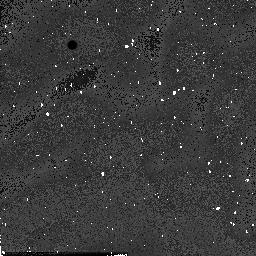
Target: field at RA 334.320°, Dec 0.139°. Instrument: NICMOS/NIC2. Filter: F160W. Exposure: 1 min. Observation ID: n54b16040

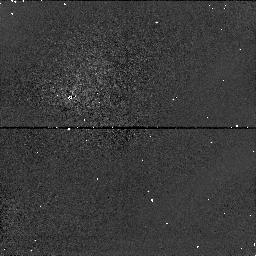
Target: field at RA 357.068°, Dec 0.850°. Instrument: NICMOS/NIC1. Filter: F110W. Exposure: 2 min. Observation ID: n54b1a070

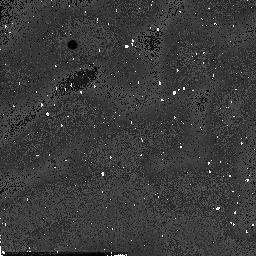
Target: field at RA 357.066°, Dec 0.839°. Instrument: NICMOS/NIC2. Filter: F160W. Exposure: 1 min. Observation ID: n54b11040

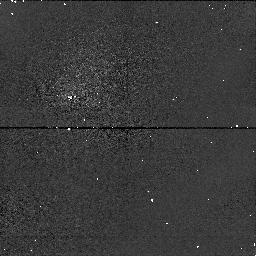
Target: field at RA 169.129°, Dec 42.939°. Instrument: NICMOS/NIC1. Filter: F110W. Exposure: 2 min. Observation ID: n54b36070

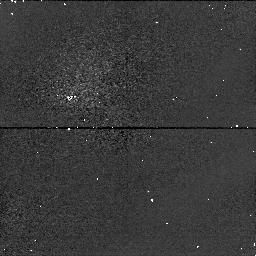
Target: field at RA 185.168°, Dec 29.276°. Instrument: NICMOS/NIC1. Filter: F110W. Exposure: 2 min. Observation ID: n54b02070

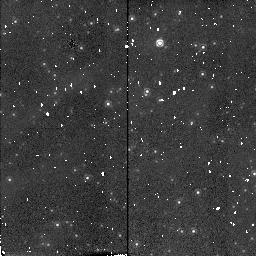
Target: field at RA 10.696°, Dec 41.034°. Instrument: NICMOS/NIC2. Filter: F160W. Exposure: 1 min. Observation ID: n54b0i080

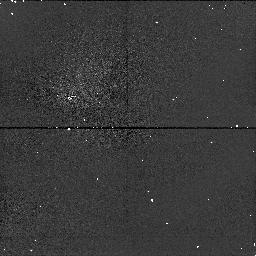
Target: field at RA 156.308°, Dec 47.159°. Instrument: NICMOS/NIC1. Filter: F110W. Exposure: 2 min. Observation ID: n54b0g0e0

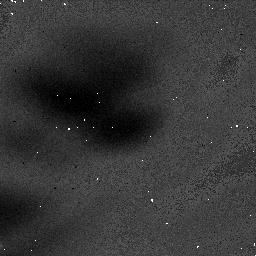
Target: field at RA 129.710°, Dec 67.484°. Instrument: NICMOS/NIC1. Filter: F160W. Exposure: 3 min. Observation ID: n54b33020

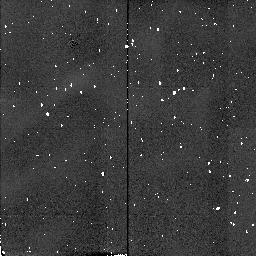
Target: field at RA 334.323°, Dec 0.139°. Instrument: NICMOS/NIC2. Filter: F160W. Exposure: 1 min. Observation ID: n54b17080

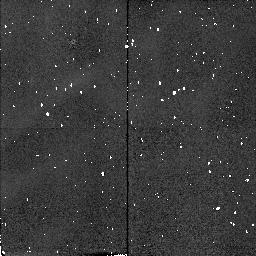
Target: field at RA 24.413°, Dec -24.643°. Instrument: NICMOS/NIC2. Filter: F160W. Exposure: 1 min. Observation ID: n54b0a080

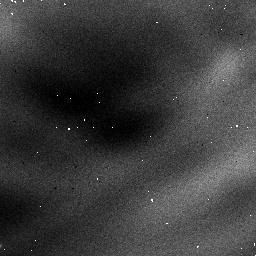
Target: field at RA 327.659°, Dec 28.783°. Instrument: NICMOS/NIC1. Filter: F110W. Exposure: 2 min. Observation ID: n54b2h0b0

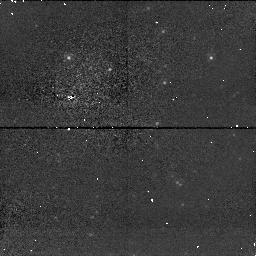
Target: field at RA 10.708°, Dec 41.036°. Instrument: NICMOS/NIC1. Filter: F110W. Exposure: 2 min. Observation ID: n54b0h0e0

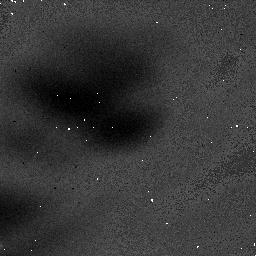
Target: field at RA 15.754°, Dec 13.170°. Instrument: NICMOS/NIC1. Filter: F160W. Exposure: 3 min. Observation ID: n54b2n020

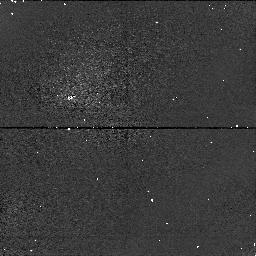
Target: field at RA 70.365°, Dec 25.359°. Instrument: NICMOS/NIC1. Filter: F110W. Exposure: 2 min. Observation ID: n54b3h070

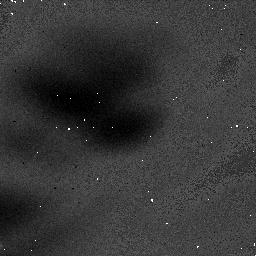
Target: field at RA 70.127°, Dec -68.281°. Instrument: NICMOS/NIC1. Filter: F160W. Exposure: 3 min. Observation ID: n54b05020

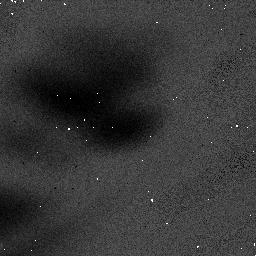
Target: field at RA 37.064°, Dec -1.379°. Instrument: NICMOS/NIC1. Filter: F110W. Exposure: 2 min. Observation ID: n54b4e010

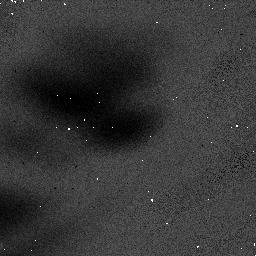
Target: field at RA 188.648°, Dec 2.781°. Instrument: NICMOS/NIC1. Filter: F110W. Exposure: 2 min. Observation ID: n54b2c010

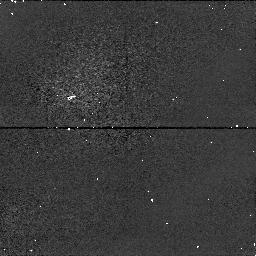
Target: field at RA 66.641°, Dec 26.237°. Instrument: NICMOS/NIC1. Filter: F110W. Exposure: 2 min. Observation ID: n54b2d070

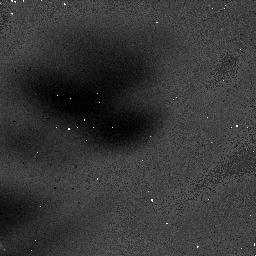
Target: field at RA 74.169°, Dec -3.706°. Instrument: NICMOS/NIC1. Filter: F160W. Exposure: 3 min. Observation ID: n54b42020

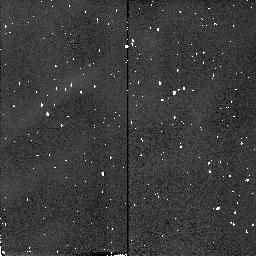
Target: field at RA 60.787°, Dec 26.157°. Instrument: NICMOS/NIC2. Filter: F160W. Exposure: 1 min. Observation ID: n54b2i080

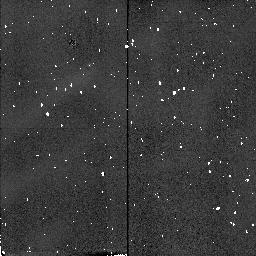
Target: field at RA 185.179°, Dec 29.276°. Instrument: NICMOS/NIC2. Filter: F160W. Exposure: 1 min. Observation ID: n54b01080

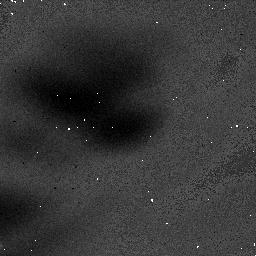
Target: field at RA 293.552°, Dec 30.432°. Instrument: NICMOS/NIC1. Filter: F160W. Exposure: 3 min. Observation ID: n54b47020

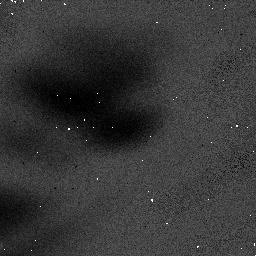
Target: field at RA 317.051°, Dec 49.492°. Instrument: NICMOS/NIC1. Filter: F110W. Exposure: 2 min. Observation ID: n54b3o010

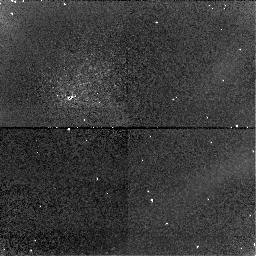
Target: field at RA 185.168°, Dec 29.276°. Instrument: NICMOS/NIC1. Filter: F160W. Exposure: 3 min. Observation ID: n54b04060

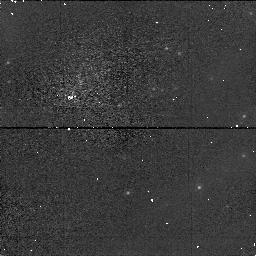
Target: field at RA 10.599°, Dec 40.812°. Instrument: NICMOS/NIC1. Filter: F110W. Exposure: 2 min. Observation ID: n54b0d070

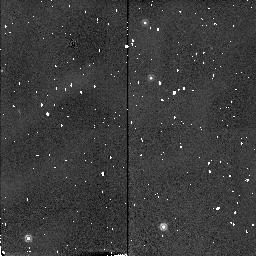
Target: field at RA 81.804°, Dec -67.606°. Instrument: NICMOS/NIC2. Filter: F160W. Exposure: 1 min. Observation ID: n54b43080

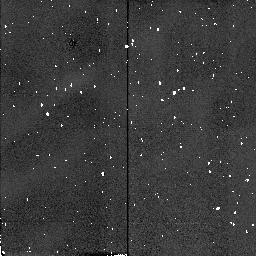
Target: field at RA 4.229°, Dec 15.672°. Instrument: NICMOS/NIC2. Filter: F160W. Exposure: 1 min. Observation ID: n54b4j080

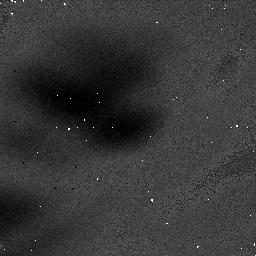
Target: field at RA 121.352°, Dec 65.107°. Instrument: NICMOS/NIC1. Filter: F160W. Exposure: 3 min. Observation ID: n54b3b020

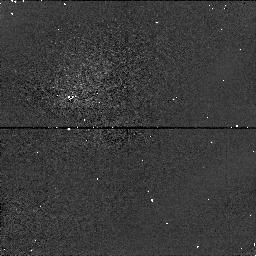
Target: field at RA 185.168°, Dec 29.276°. Instrument: NICMOS/NIC1. Filter: F110W. Exposure: 2 min. Observation ID: n54b04070

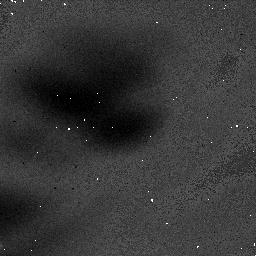
Target: field at RA 184.917°, Dec 47.298°. Instrument: NICMOS/NIC1. Filter: F160W. Exposure: 3 min. Observation ID: n54b4k020

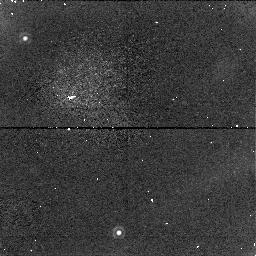
Target: field at RA 78.736°, Dec -67.475°. Instrument: NICMOS/NIC1. Filter: F160W. Exposure: 3 min. Observation ID: n54b4n060

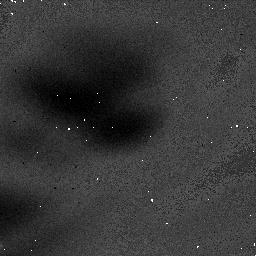
Target: field at RA 169.129°, Dec 42.939°. Instrument: NICMOS/NIC1. Filter: F160W. Exposure: 3 min. Observation ID: n54b36020

FLATs: Warming Up (PI: Calzetti, Daniela)

The purpose of this proposal is to monitor the flat fields during the interval between the end of science observations and the exhaustion of cryogen and subsequent warming of the dewar to > 100K. These flats will provide a monitor for particulate comtamination (GROT) and detector lateral position (from the coronagraphic spot and FDA vignetting). They will provide some measure of relative (flat field) and absolute QE variation as a function of temperature. When stars are visible they might provide a limited degree of focus determination.